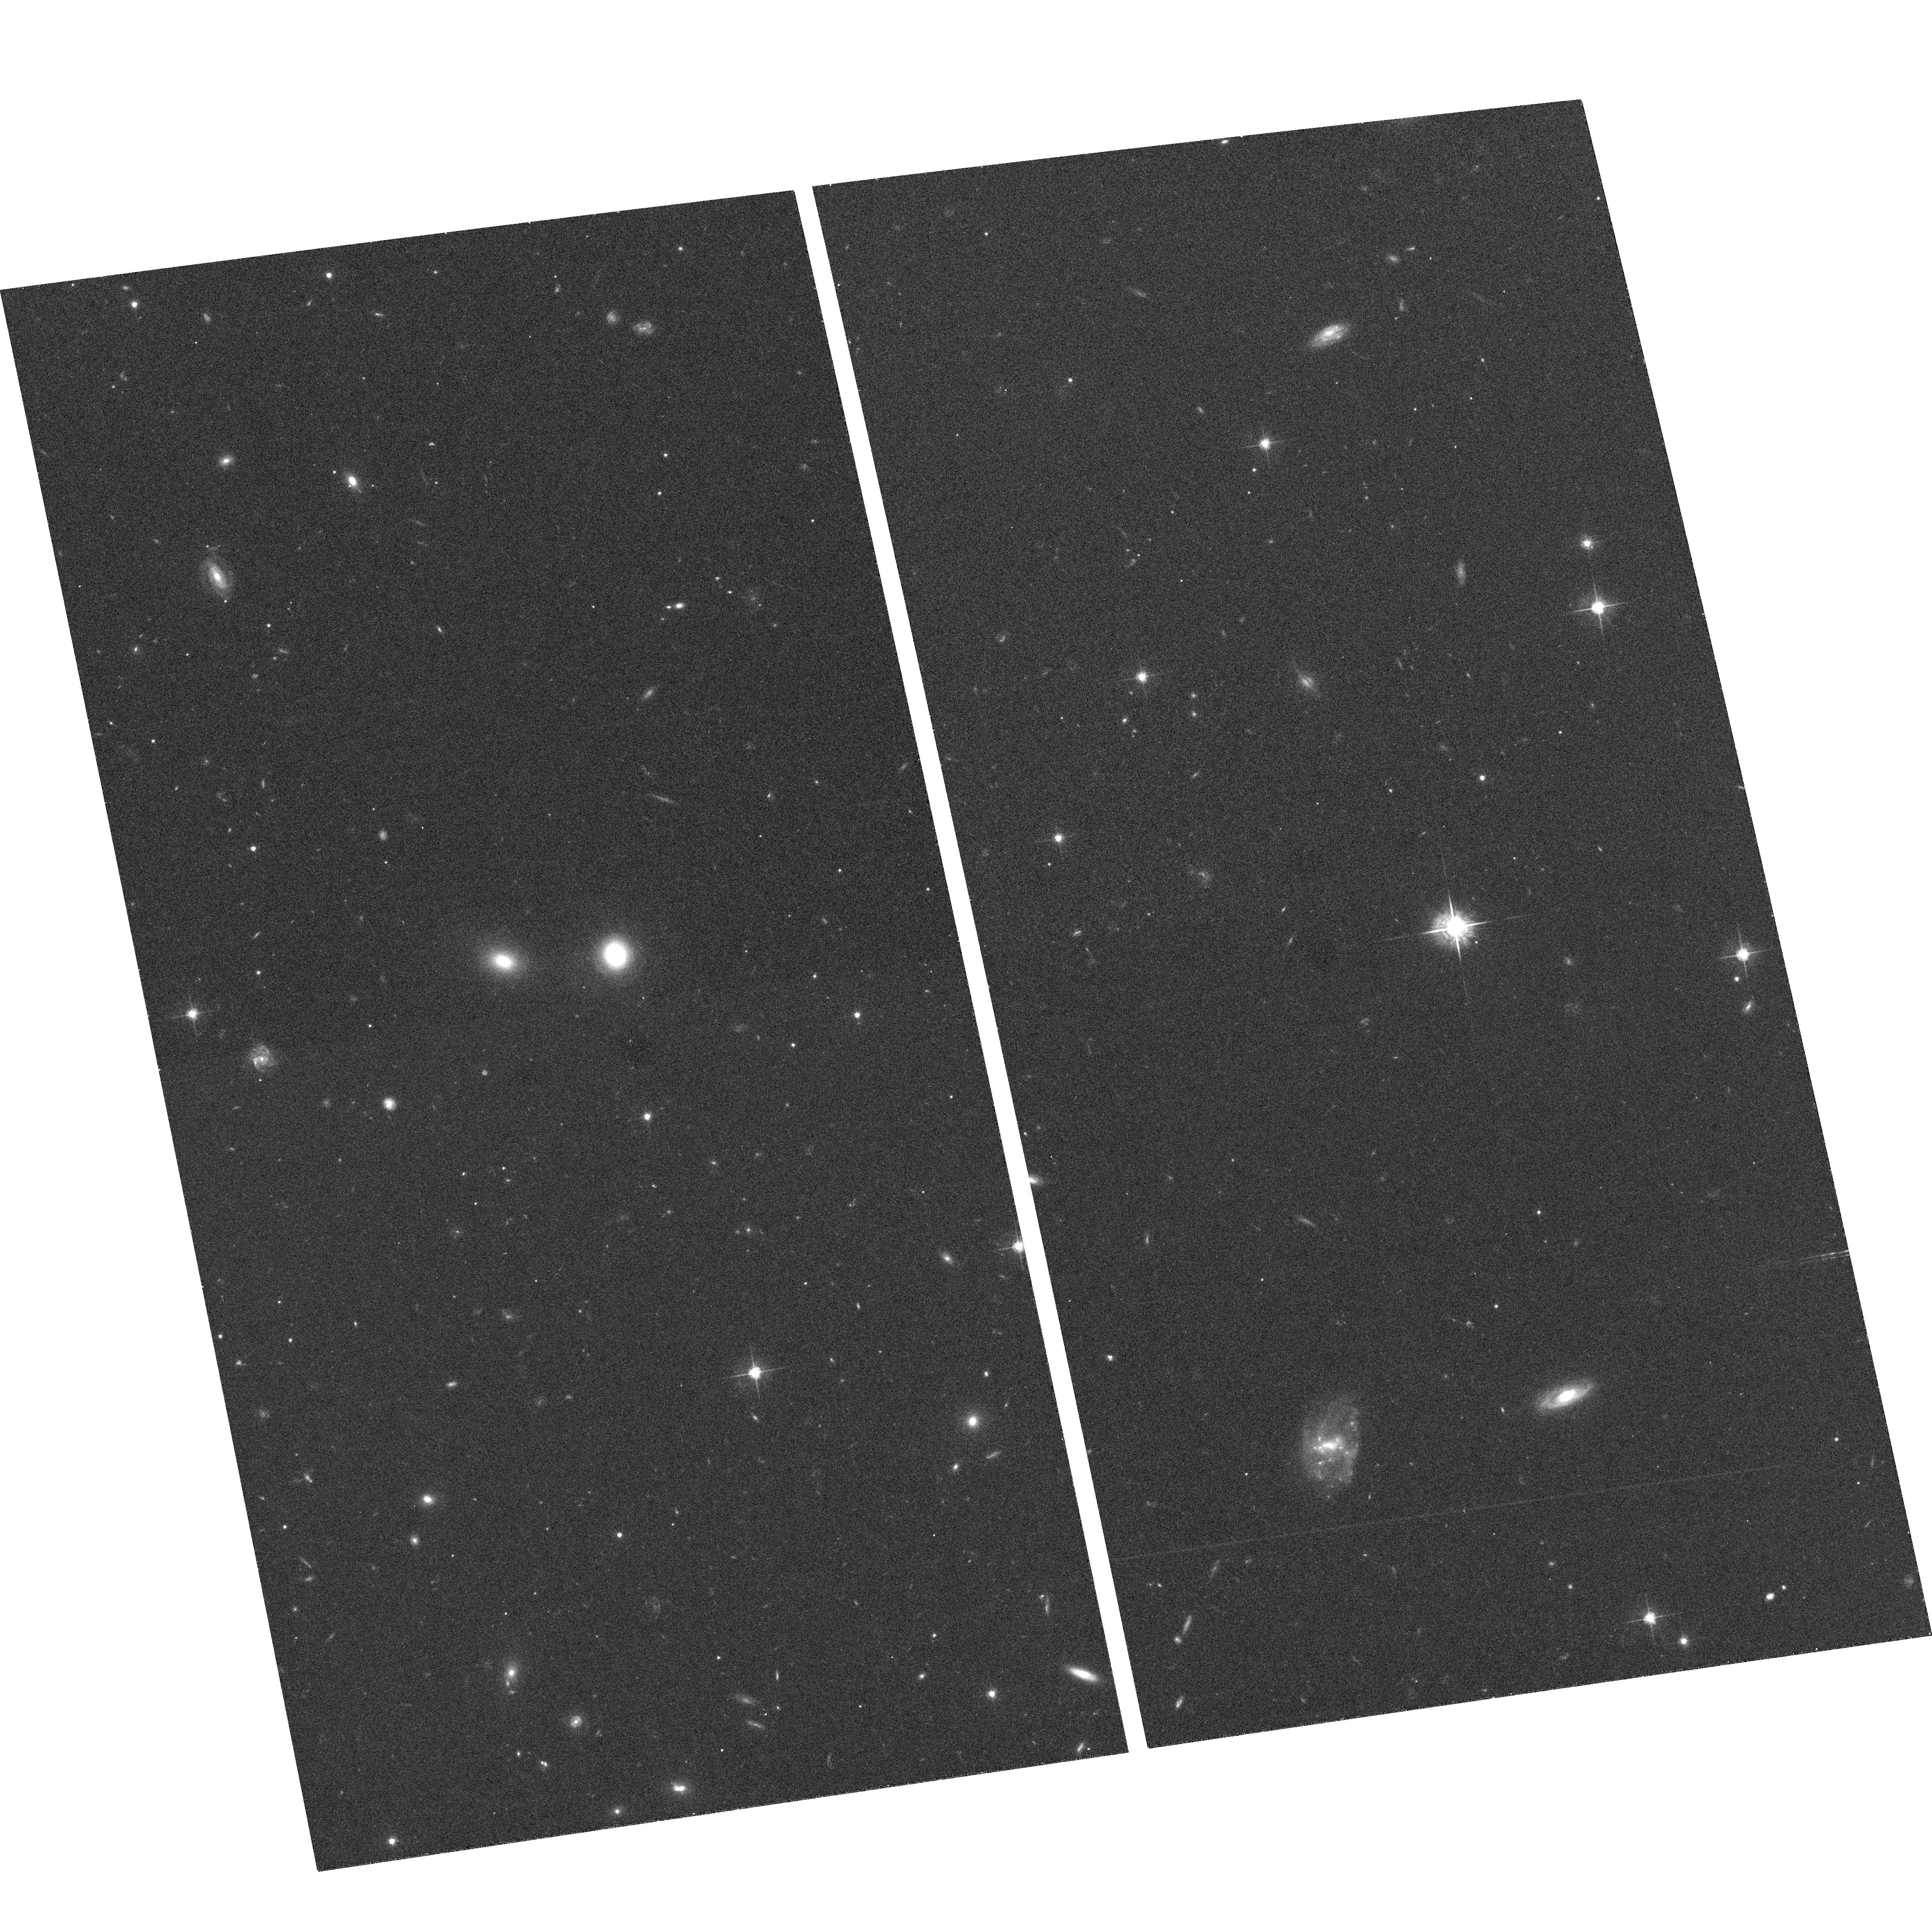
Target: GAL-144044-063954
Instrument: ACS/WFC
Filter: F625W
Exposure: 15 min
Observation ID: hst_9781_14_acs_wfc_f625w_j8pc14

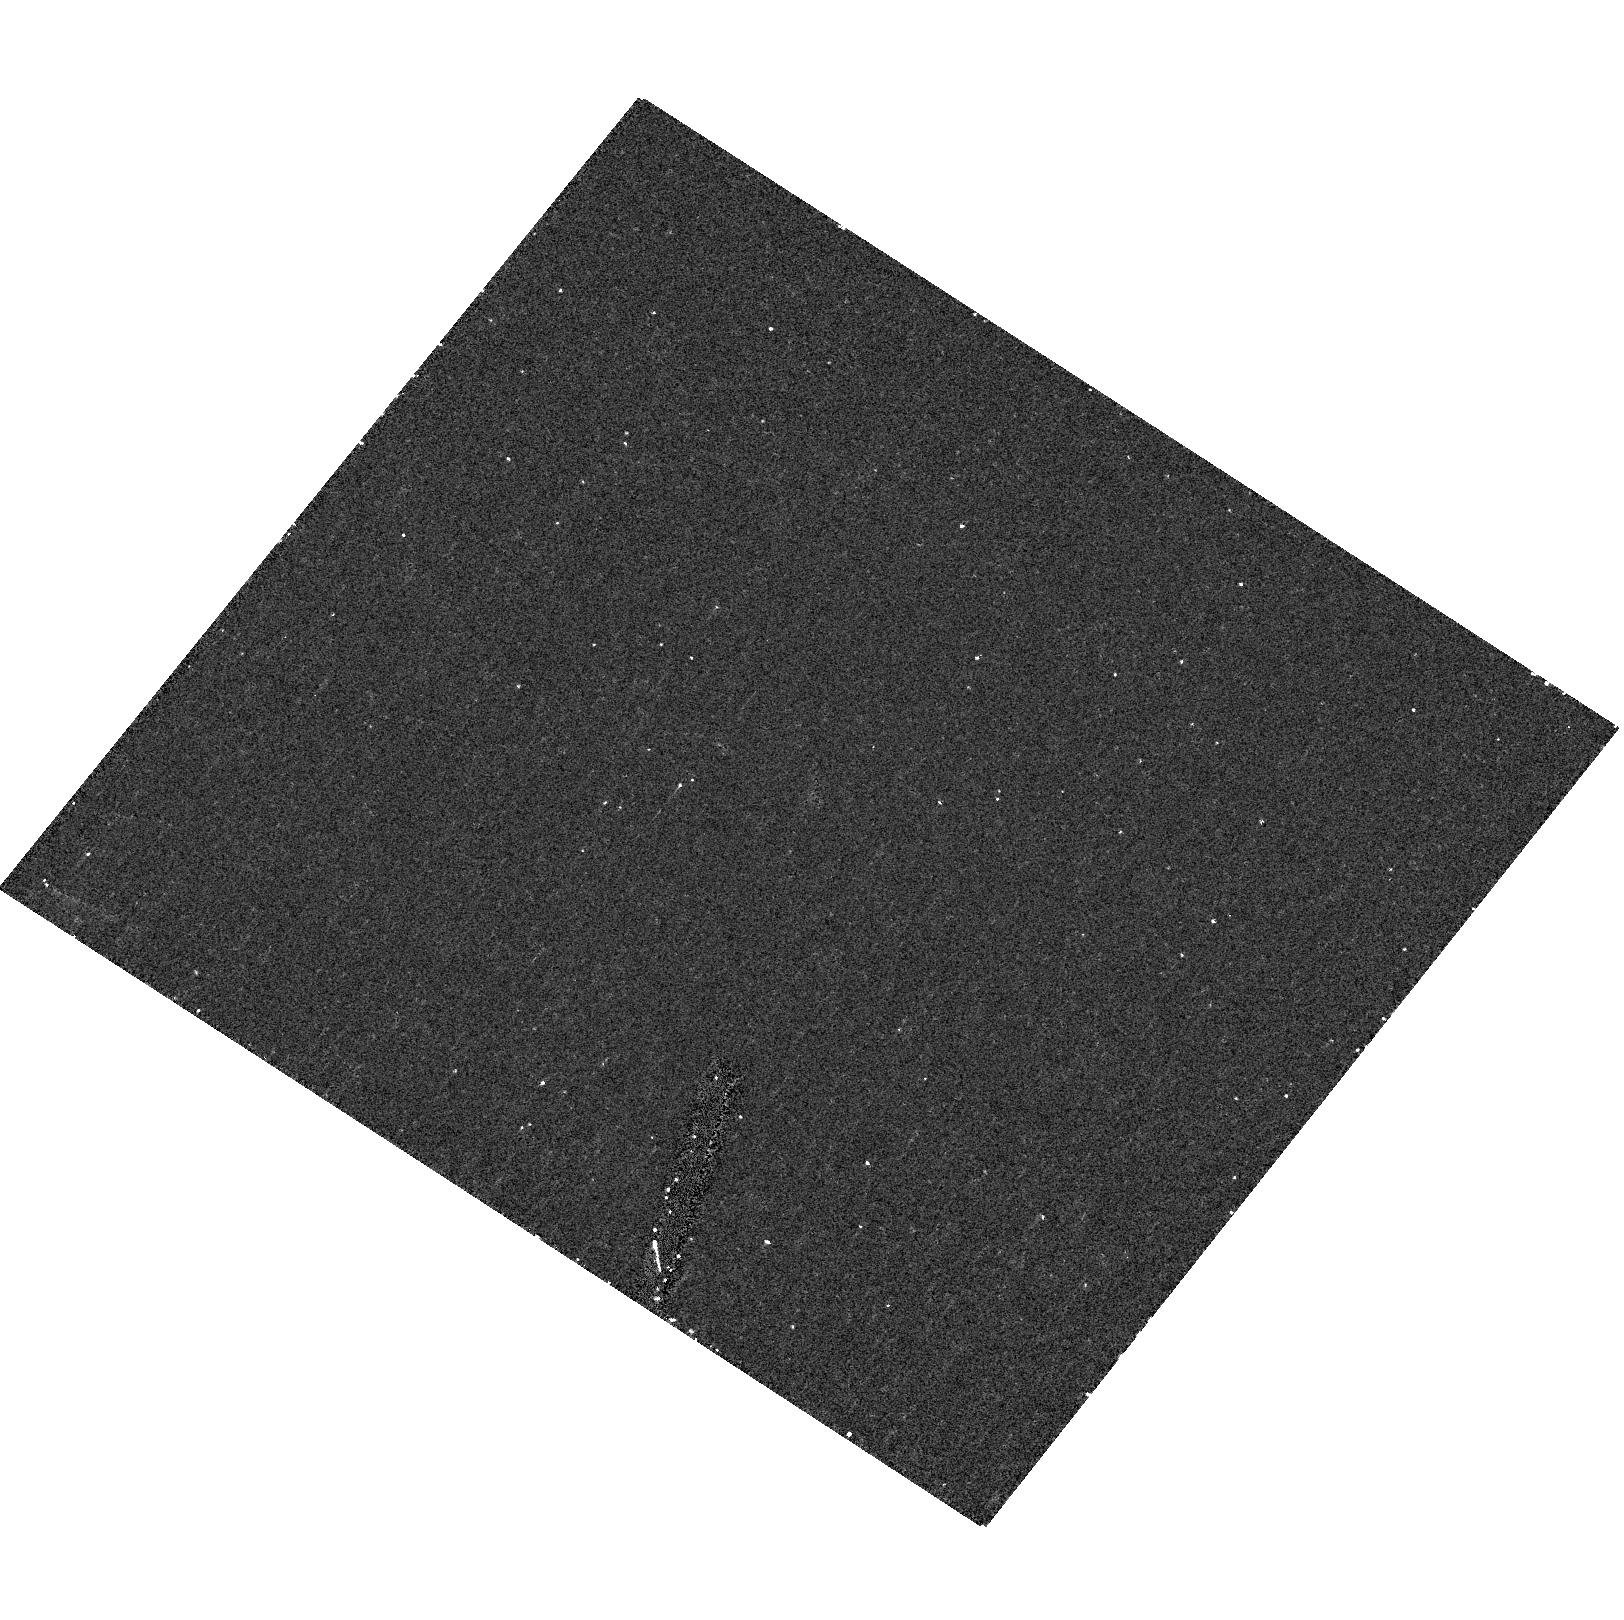
Target: field at RA 19.418°, Dec -41.583°
Instrument: ACS/HRC
Filter: F220W
Exposure: 15 min
Observation ID: hst_9781_03_acs_hrc_f220w_j8pc03

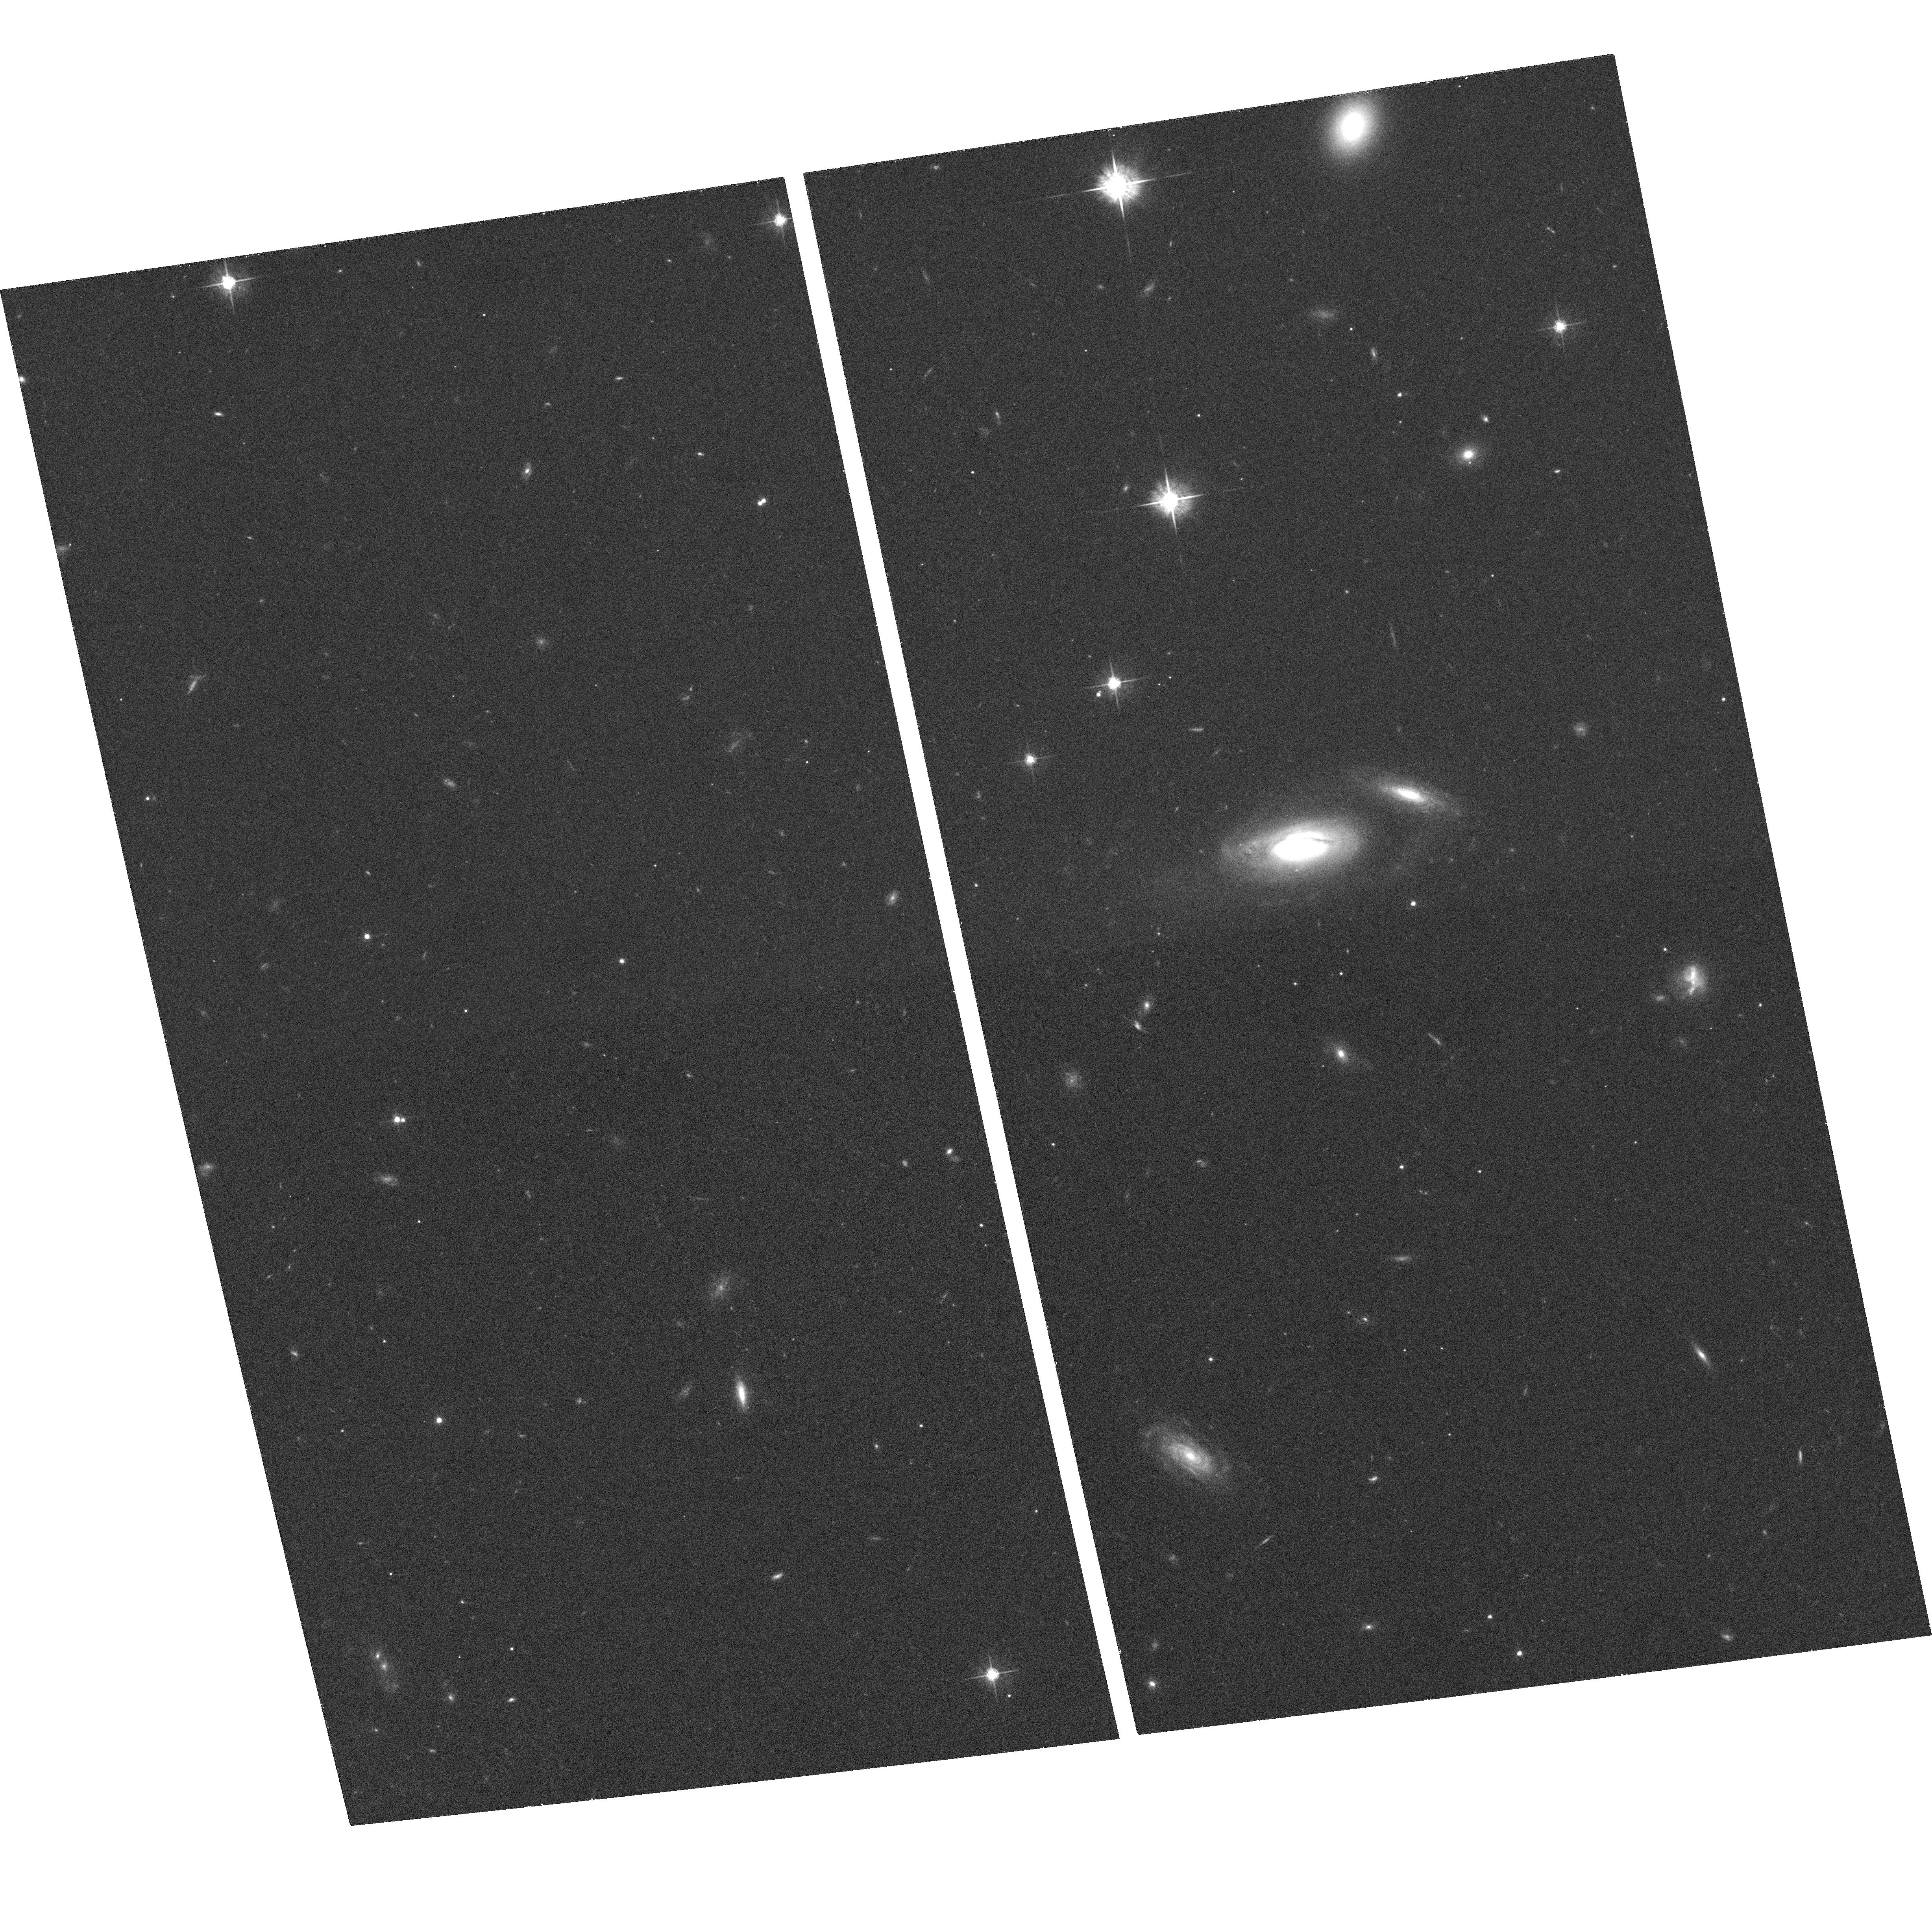
Target: GAL-111952-125239
Instrument: ACS/WFC
Filter: F625W
Exposure: 15 min
Observation ID: hst_9781_08_acs_wfc_f625w_j8pc08

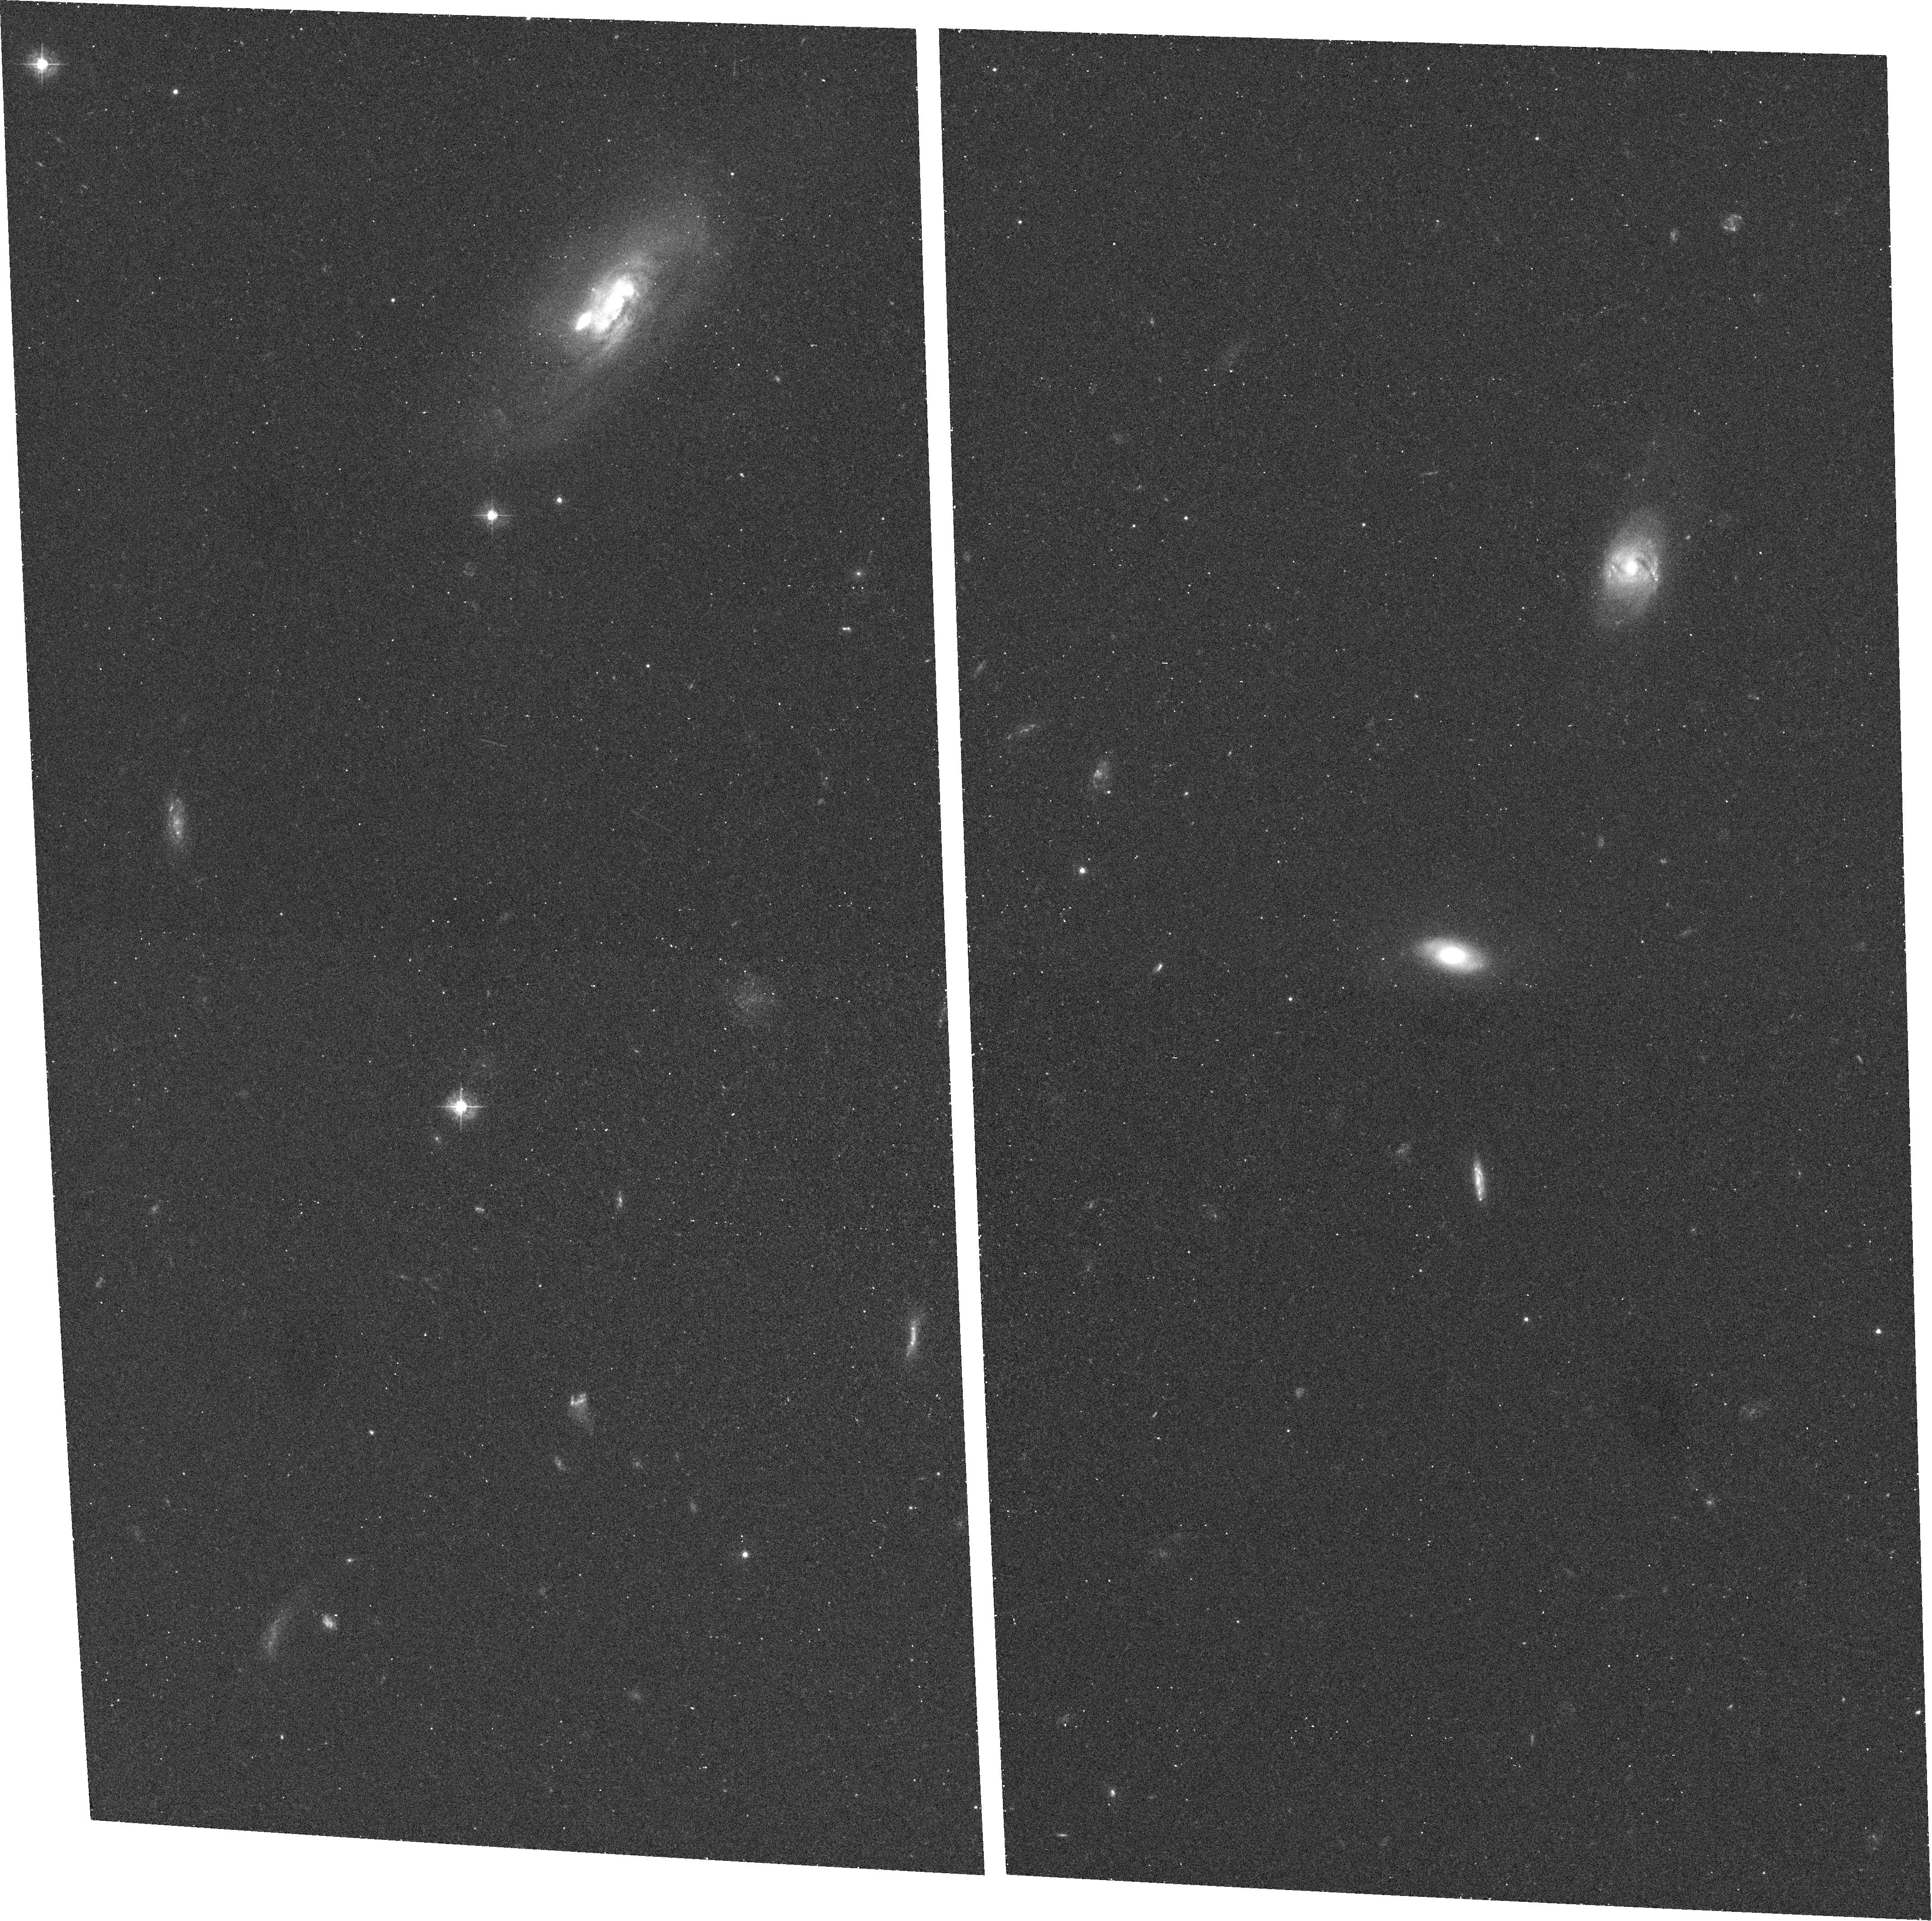
Target: GAL-135702-122648
Instrument: ACS/WFC
Filter: F435W
Exposure: 17 min
Observation ID: hst_9781_12_acs_wfc_f435w_j8pc12

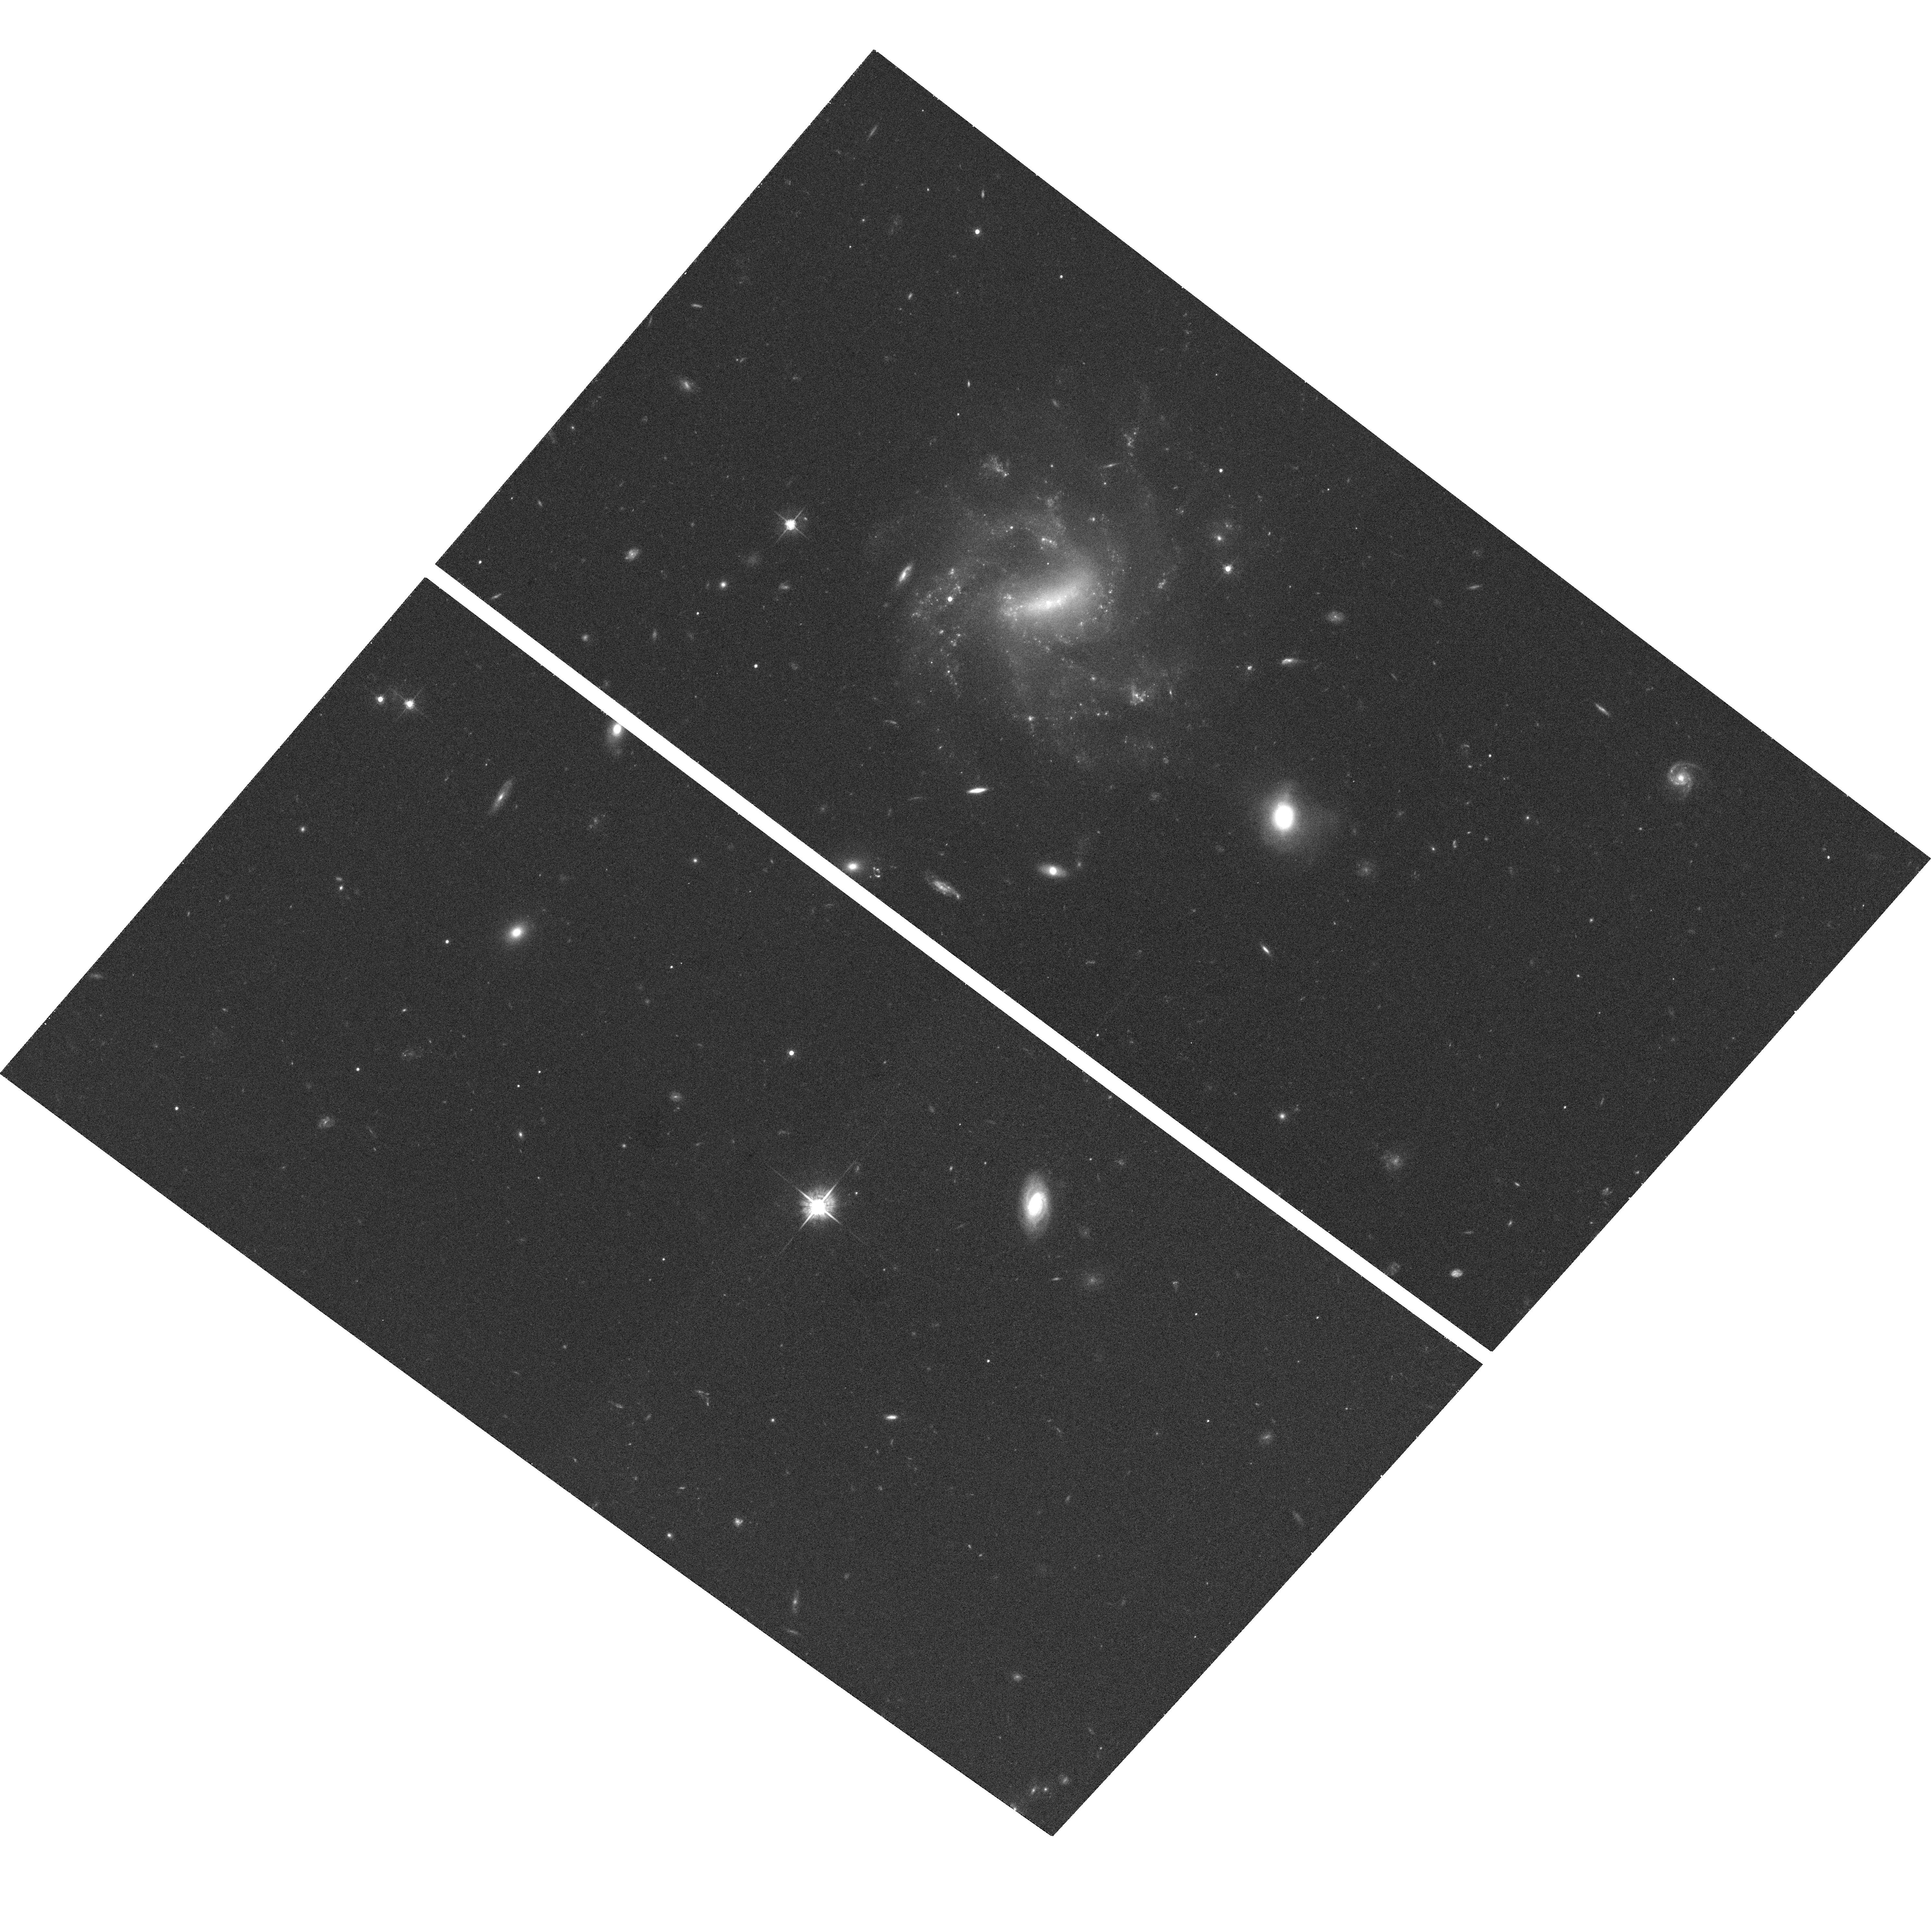
Target: GAL-021143-440740
Instrument: ACS/WFC
Filter: F625W
Exposure: 15 min
Observation ID: hst_9781_05_acs_wfc_f625w_j8pc05

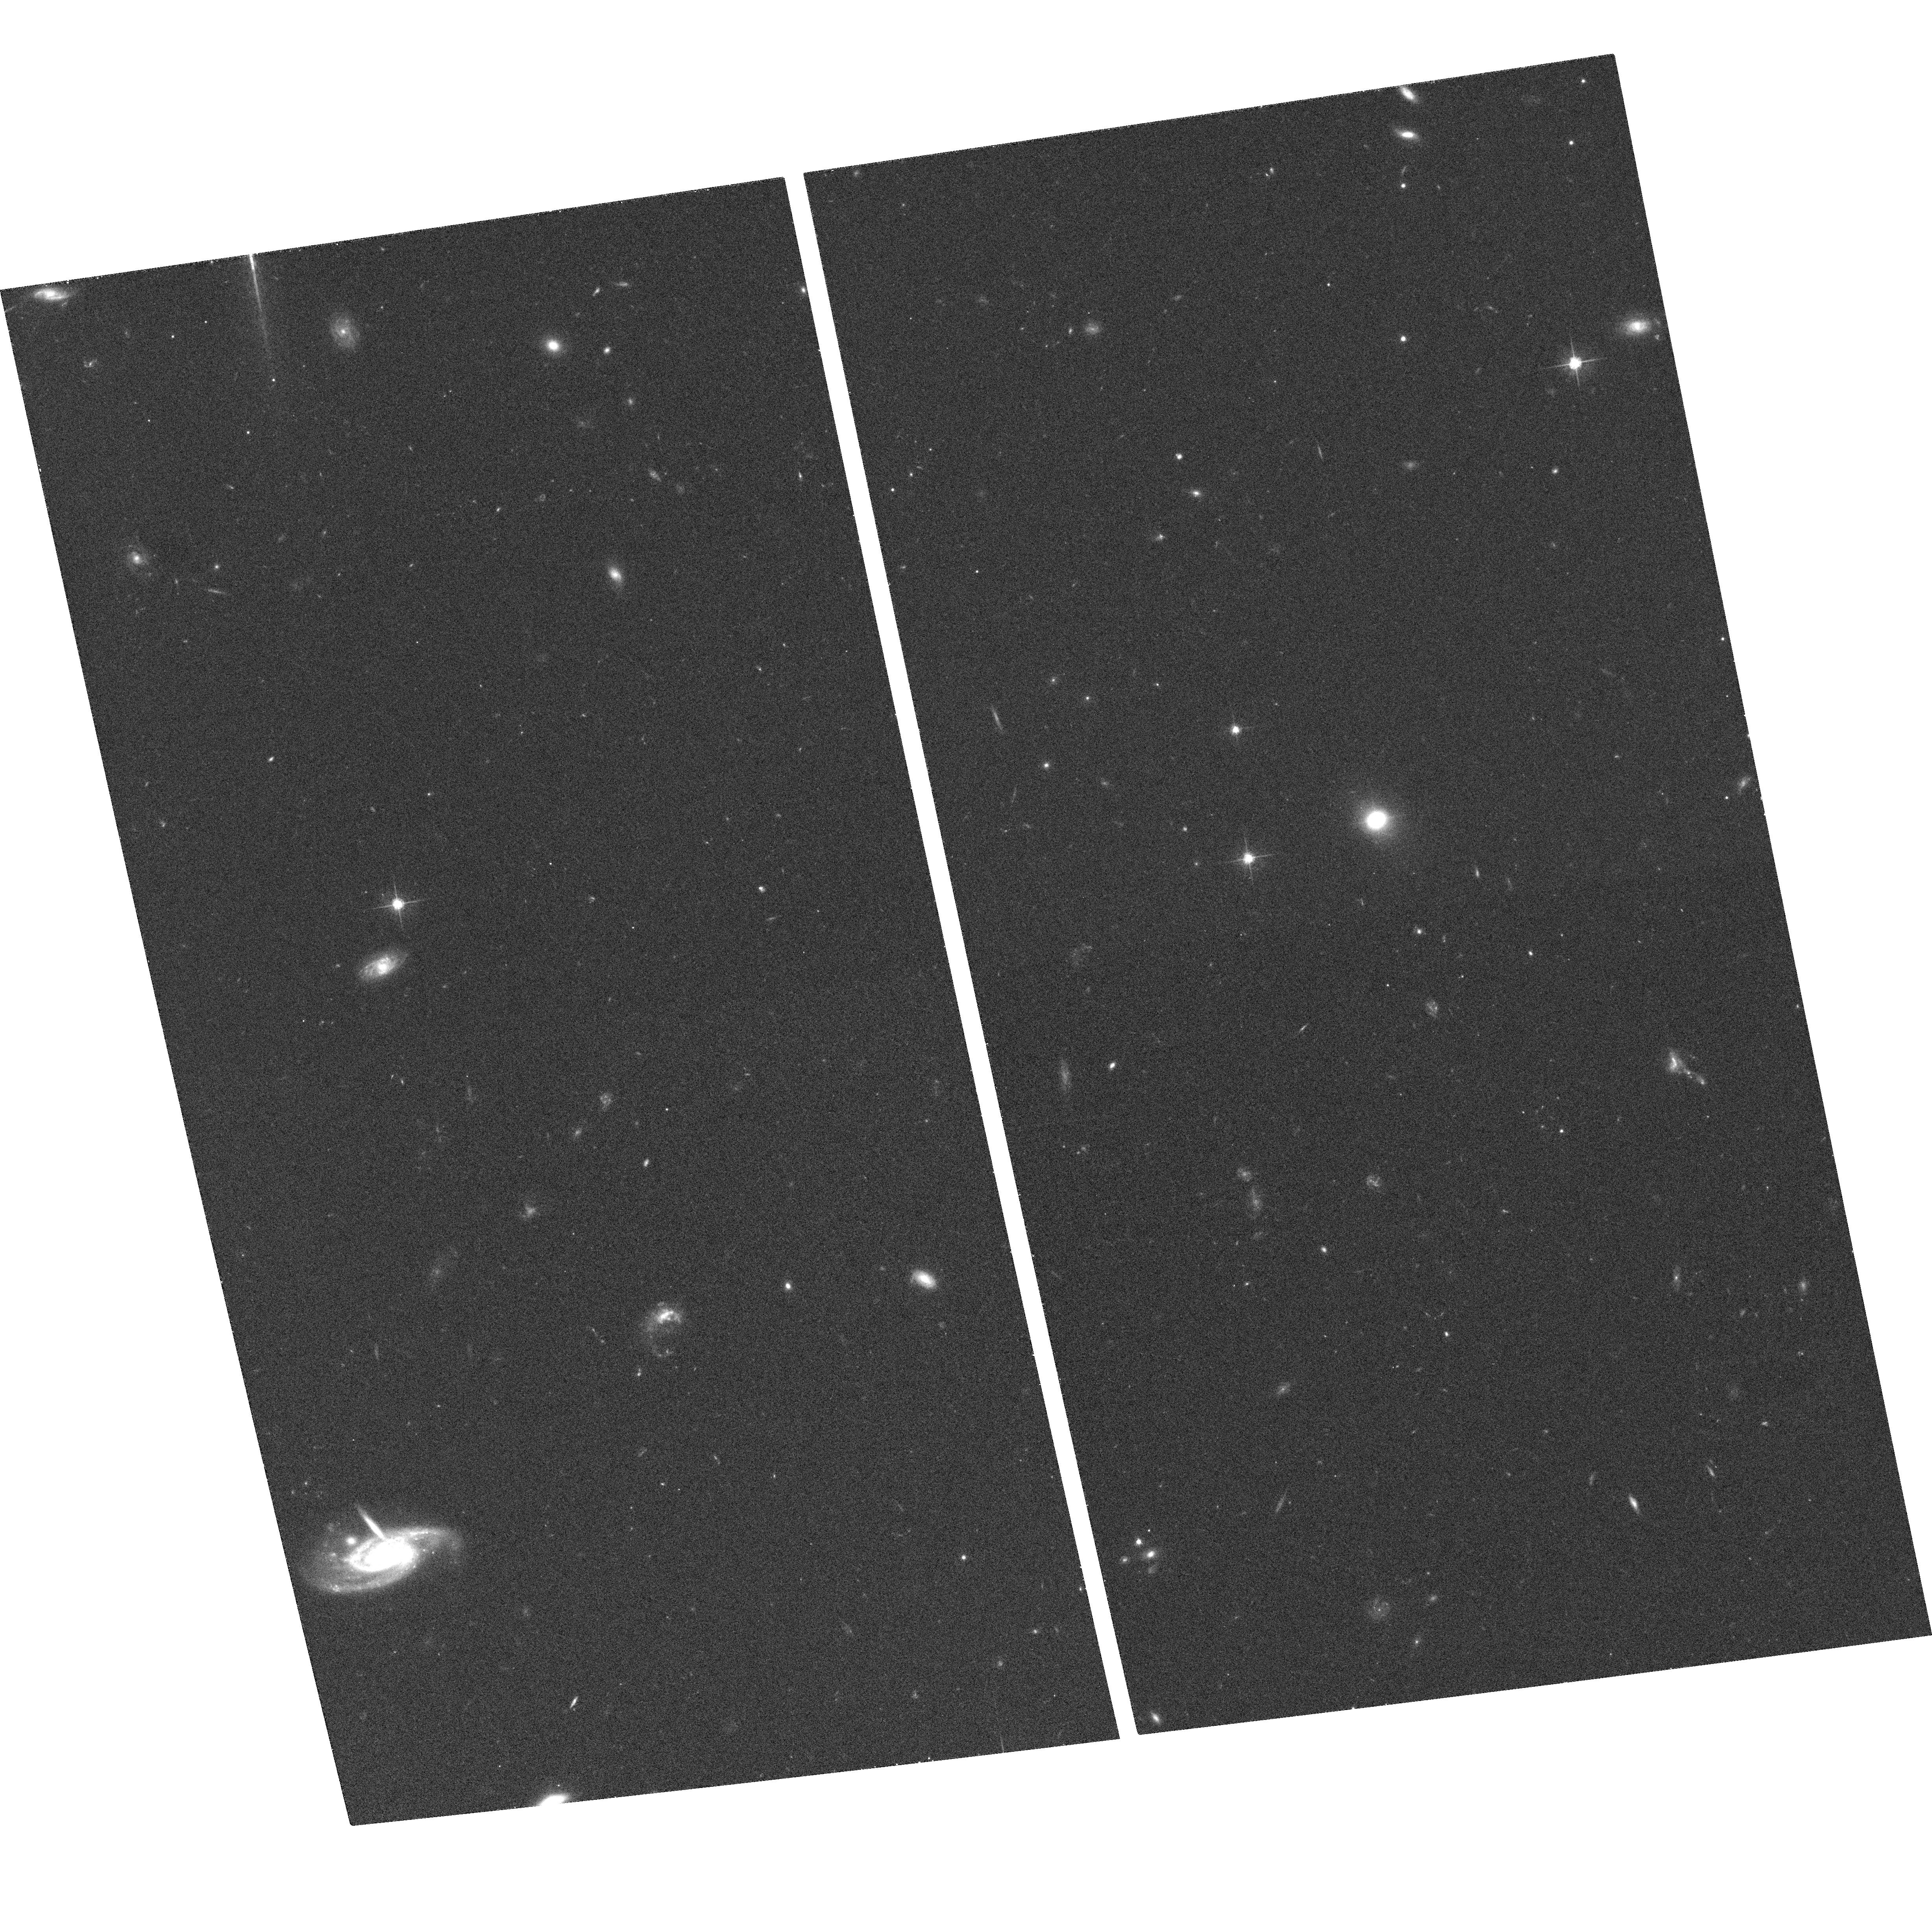
Target: GAL-115356-031036
Instrument: ACS/WFC
Filter: F625W
Exposure: 15 min
Observation ID: hst_9781_09_acs_wfc_f625w_j8pc09

Galaxy Evolution in Action :  The Detailed Morphology  of  Post-Starburst Galaxy (PI: Yang, Yujin)

If galaxies evolve morphologically, then some should be in transition between late and early types. One proposed evolutionary mechanism is a galaxy-galaxy merger, but evolved merger products are difficult to find. Fortunately, spectroscopic surveys have now uncovered large numbers of E+A galaxies, a class of objects whose post-starburst spectra, current lack of HI gas, and pressure-supported kinematics suggest that they are the missing panel that connects the "Toomre sequence" of merging spirals with normal ellipticals and S0s. Our first HST observations of five of these galaxies are intriguing. We find a considerable range of tidally disturbed morphologies, an "E+A" fundamental plane, significant differences among the color gradients within 1 kpc (~0.8''), and populations of bright, blue globular clusters. These initial results are difficult to interpret, however, because they are drawn from a small sample of galaxies whose very blue overall colors may have selected a particular evolutionary path of E+As. Here we propose for ACS imaging of the remaining 15 E+As from the Las Campanas Redshift Survey to probe the full range of E+A properties. The proposed observations will allow us to 1) determine what fraction of the interactions that lead to E+As destroy all disk-like structures (and therefore necessarily lead to elliptical formation), 2) measure the inner color gradients and constrain the spatial distribution of stars produced as gas sinks to the center during a merger, and 3) determine whether these interactions produce globular clusters in the required numbers to account for the increased specific frequency of clusters in early-type galaxies.